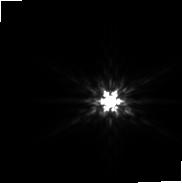
Target: EM-AS-209. Instrument: NIRCAM. Filter: F200W. Exposure: 59 min. Observation ID: jw02487-o001_t001_nircam_clear-f200w-sub160p

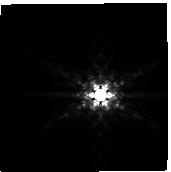
Target: EM-AS-209. Instrument: NIRCAM. Filter: F410M. Exposure: 59 min. Observation ID: jw02487-o002_t001_nircam_clear-f410m-sub160p

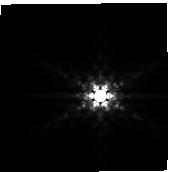
Target: EM-AS-209. Instrument: NIRCAM. Filter: F410M. Exposure: 59 min. Observation ID: jw02487-o001_t001_nircam_clear-f410m-sub160p

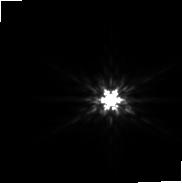
Target: EM-AS-209. Instrument: NIRCAM. Filter: F200W. Exposure: 59 min. Observation ID: jw02487-o002_t001_nircam_clear-f200w-sub160p

Detecting a Wide-Separation Gas Giant in AS 209 (PI: Facchini, Stefano)

High angular resolution observations of planet forming disks are revealing a wide variety of disk substructures, predominantly azimuthally symmetric rings and gaps. Such morphologies can be readily explained as the secular outcome of planet-disk interactions, suggesting a large population of unseen planets. This scenario is also supported by kinematic studies of protoplanetary disks, which are revealing substantial deviations from Keplerian rotation characteristic of embedded giant planets. To test this scenario, a direct detection of an embedded planet is needed. We propose to use NIRCam to detect such a planet in the disk around AS 209. The circumstellar material exhibits a clear gap in the 12CO emission at a large orbital separation from the central star (210 au; 1.7"), indicating an extremely deep gap in the disk gas surface density. This is consistent with a kinematic analysis showing a large pressure minimum at the center of the gap. The only mechanism known to produce such a feature in the gas surface density is a massive planet (~2 M_Jup) opening a gap. The large gap depth and width and lower inclination of the disk are highly favorable conditions for detecting an embedded planet as extinction from disk material along the line of sight will be minimized. Using 3D numerical simulations of a bespoke AS 209 model as the basis for simulated observations, we find we will reach a 5 sigma sensitivity of ~0.2 M_Jup at the location of the CO gap. As secondary goal, we will search for the planet generating the mm continuum rings at 0.8", where we obtain a 5 sigma sensitivity of ~0.5-1 M_Jup, far surpassing any limits achievable with ground-based facilities.